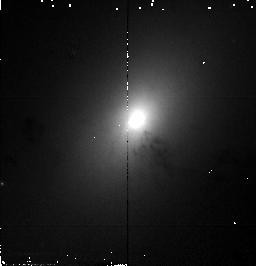
Target: NGC1316. Instrument: NICMOS/NIC2. Filter: F110W. Exposure: 1 min. Observation ID: n4b707010

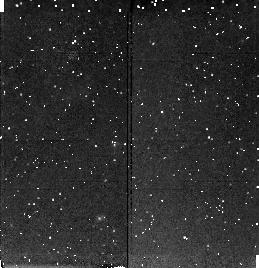
Target: NGC1374. Instrument: NICMOS/NIC2. Filter: F160W. Exposure: 9 min. Observation ID: n4b703040

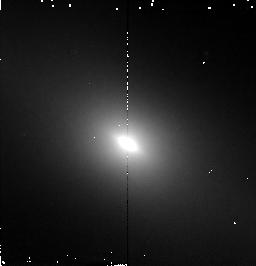
Target: NGC1381. Instrument: NICMOS/NIC2. Filter: F160W. Exposure: 4 min. Observation ID: n4b7a6010

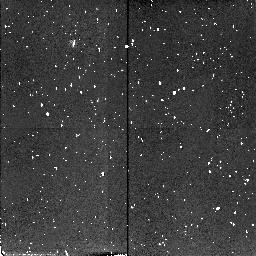
Target: NGC1344. Instrument: NICMOS/NIC2. Filter: F110W. Exposure: 4 min. Observation ID: n4b709050

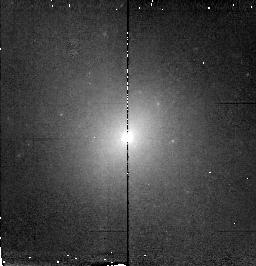
Target: NGC1380B. Instrument: NICMOS/NIC2. Filter: F160W. Exposure: 4 min. Observation ID: n4b7a1010

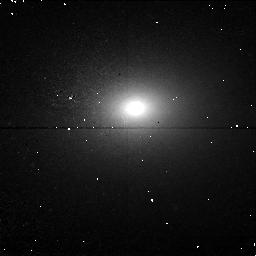
Target: NGC1427. Instrument: NICMOS/NIC1. Filter: F110M. Exposure: 17 min. Observation ID: n4b704070

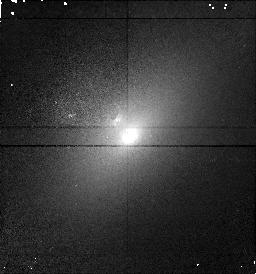
Target: NGC1389. Instrument: NICMOS/NIC1. Filter: F110M. Exposure: 9 min. Observation ID: n4b7a8030

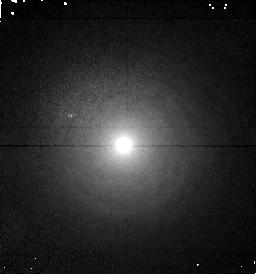
Target: NGC1387. Instrument: NICMOS/NIC1. Filter: F110M. Exposure: 9 min. Observation ID: n4b701040

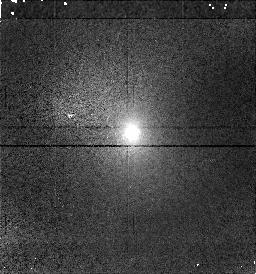
Target: NGC1375. Instrument: NICMOS/NIC1. Filter: F110M. Exposure: 9 min. Observation ID: n4b706040

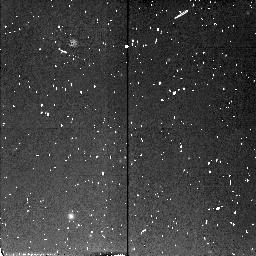
Target: NGC1380. Instrument: NICMOS/NIC2. Filter: F110W. Exposure: 4 min. Observation ID: n4b702050

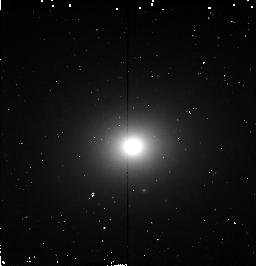
Target: NGC1339. Instrument: NICMOS/NIC2. Filter: F160W. Exposure: 4 min. Observation ID: n4b710010

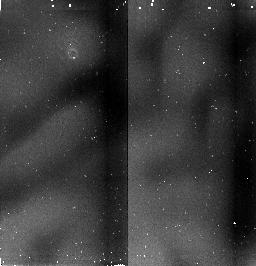
Target: IC2006. Instrument: NICMOS/NIC2. Filter: F160W. Exposure: 8 min. Observation ID: n4b705020

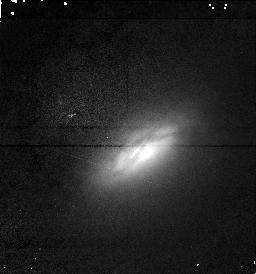
Target: NGC1386. Instrument: NICMOS/NIC1. Filter: F110M. Exposure: 9 min. Observation ID: n4b708040

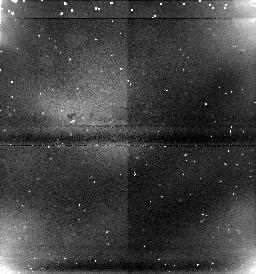
Target: NGC1373. Instrument: NICMOS/NIC1. Filter: F160W. Exposure: 4 min. Observation ID: n4b7a3020

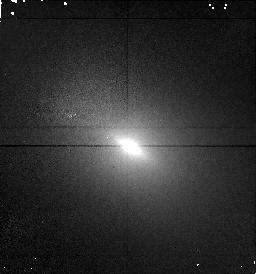
Target: NGC1381. Instrument: NICMOS/NIC1. Filter: F110M. Exposure: 9 min. Observation ID: n4b7a6030

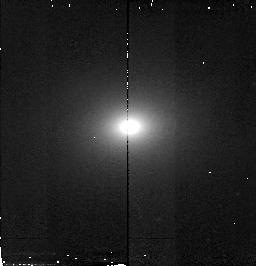
Target: NGC1427. Instrument: NICMOS/NIC2. Filter: F110W. Exposure: 1 min. Observation ID: n4b704010

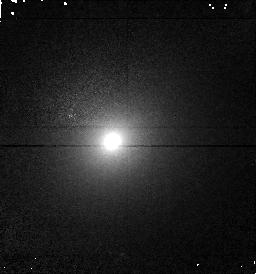
Target: NGC1374. Instrument: NICMOS/NIC1. Filter: F110M. Exposure: 9 min. Observation ID: n4b703050

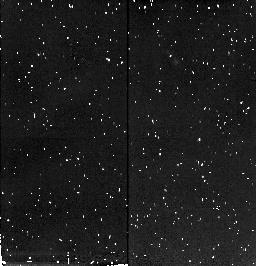
Target: NGC1389. Instrument: NICMOS/NIC2. Filter: F160W. Exposure: 9 min. Observation ID: n4b7a8020

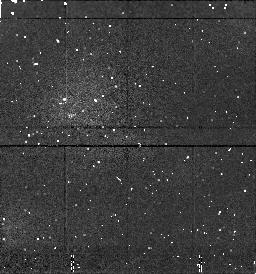
Target: NGC1344. Instrument: NICMOS/NIC1. Filter: F160W. Exposure: 4 min. Observation ID: n4b709040

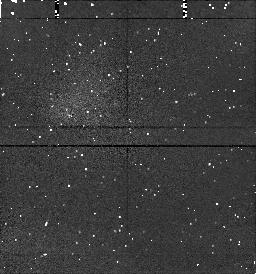
Target: NGC1427. Instrument: NICMOS/NIC1. Filter: F160W. Exposure: 4 min. Observation ID: n4b704040

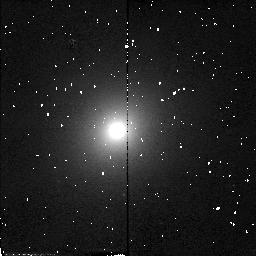
Target: NGC1374. Instrument: NICMOS/NIC2. Filter: F110W. Exposure: 1 min. Observation ID: n4b703010

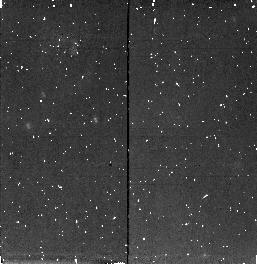
Target: NGC1387. Instrument: NICMOS/NIC2. Filter: F160W. Exposure: 9 min. Observation ID: n4b701030

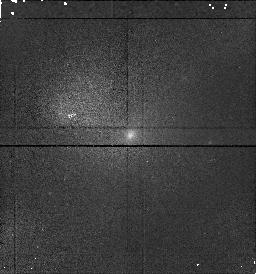
Target: NGC1380B. Instrument: NICMOS/NIC1. Filter: F110M. Exposure: 9 min. Observation ID: n4b7a1030

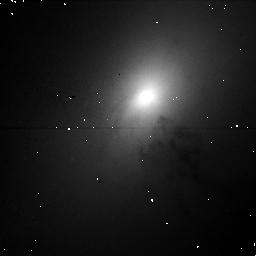
Target: NGC1316. Instrument: NICMOS/NIC1. Filter: F110M. Exposure: 17 min. Observation ID: n4b707070

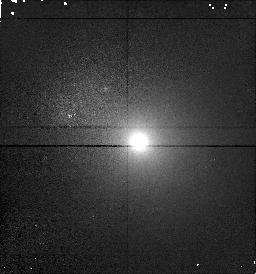
Target: IC2006. Instrument: NICMOS/NIC1. Filter: F110M. Exposure: 9 min. Observation ID: n4b705030

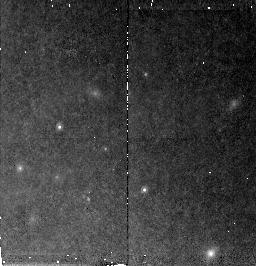
Target: NGC1380. Instrument: NICMOS/NIC2. Filter: F160W. Exposure: 17 min. Observation ID: n4b702080

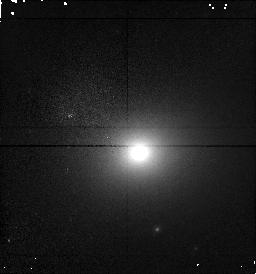
Target: NGC1339. Instrument: NICMOS/NIC1. Filter: F110M. Exposure: 9 min. Observation ID: n4b710030

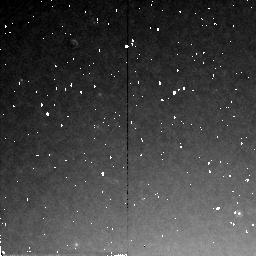
Target: NGC1316. Instrument: NICMOS/NIC2. Filter: F160W. Exposure: 13 min. Observation ID: n4b707060

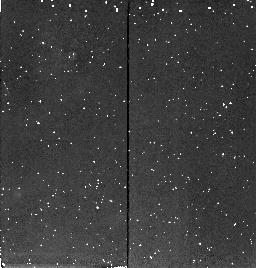
Target: NGC1375. Instrument: NICMOS/NIC2. Filter: F160W. Exposure: 9 min. Observation ID: n4b706030

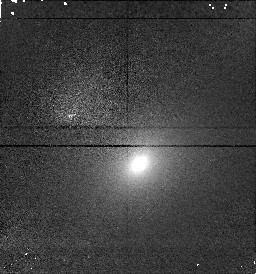
Target: NGC1373. Instrument: NICMOS/NIC1. Filter: F110M. Exposure: 9 min. Observation ID: n4b7a3040

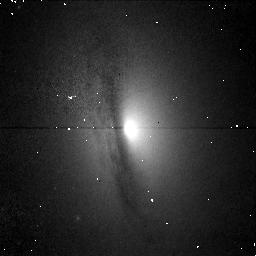
Target: NGC1380. Instrument: NICMOS/NIC1. Filter: F110M. Exposure: 17 min. Observation ID: n4b702070

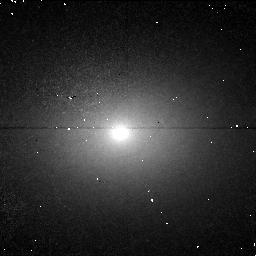
Target: NGC1344. Instrument: NICMOS/NIC1. Filter: F110M. Exposure: 17 min. Observation ID: n4b709070

IR Surface Brightness Fluctuations of Fornax Cluster Galaxies (PI: Graham, James R.)

We propose NICMOS F110M and F160W measurements of infrared surface brightness fluctuations (SBFs) in 20 early-type Fornax galaxies. We have two goals. (1) We will calibrate IR SBFs for use as a cosmological distance indicator. This work is important because NICMOS offers the potential for accurate IR SBF distances as far as ~15,000 km/s, but the current calibration is inadequate since it is based only on M31 and is only at K-band. Fornax is the ideal cluster because targets are plentiful and have a spread in age/metallicity indicators, the cluster is compact, and an HST-Cepheid distance will soon be available. Together, these factors will allow us to accurately measure the IR SBF zeropoint and the stellar population correction that is crucial to the success of this method. Our work will also yield the intrinsic IR SBF dispersion and therefore the precision of IR SBF distances. (2) We will use our SBF data to test the latest population synthesis models; SBFs provide constraints on the stellar luminosity function unobtainable from integrated galaxian light alone. HST with NICMOS is the best instrument for this work: it offers comparable sensitivity for SBF detection to the Keck Telescopes, has improved psf and background stability which will reduce systematic errors, and its angular resolution allows for better recognition of globular clusters and background galaxies, which must be excised for unbiased SBF measurements. Our work will be a bridgehead for deeper NICMOS SBF programs to measure H_0.